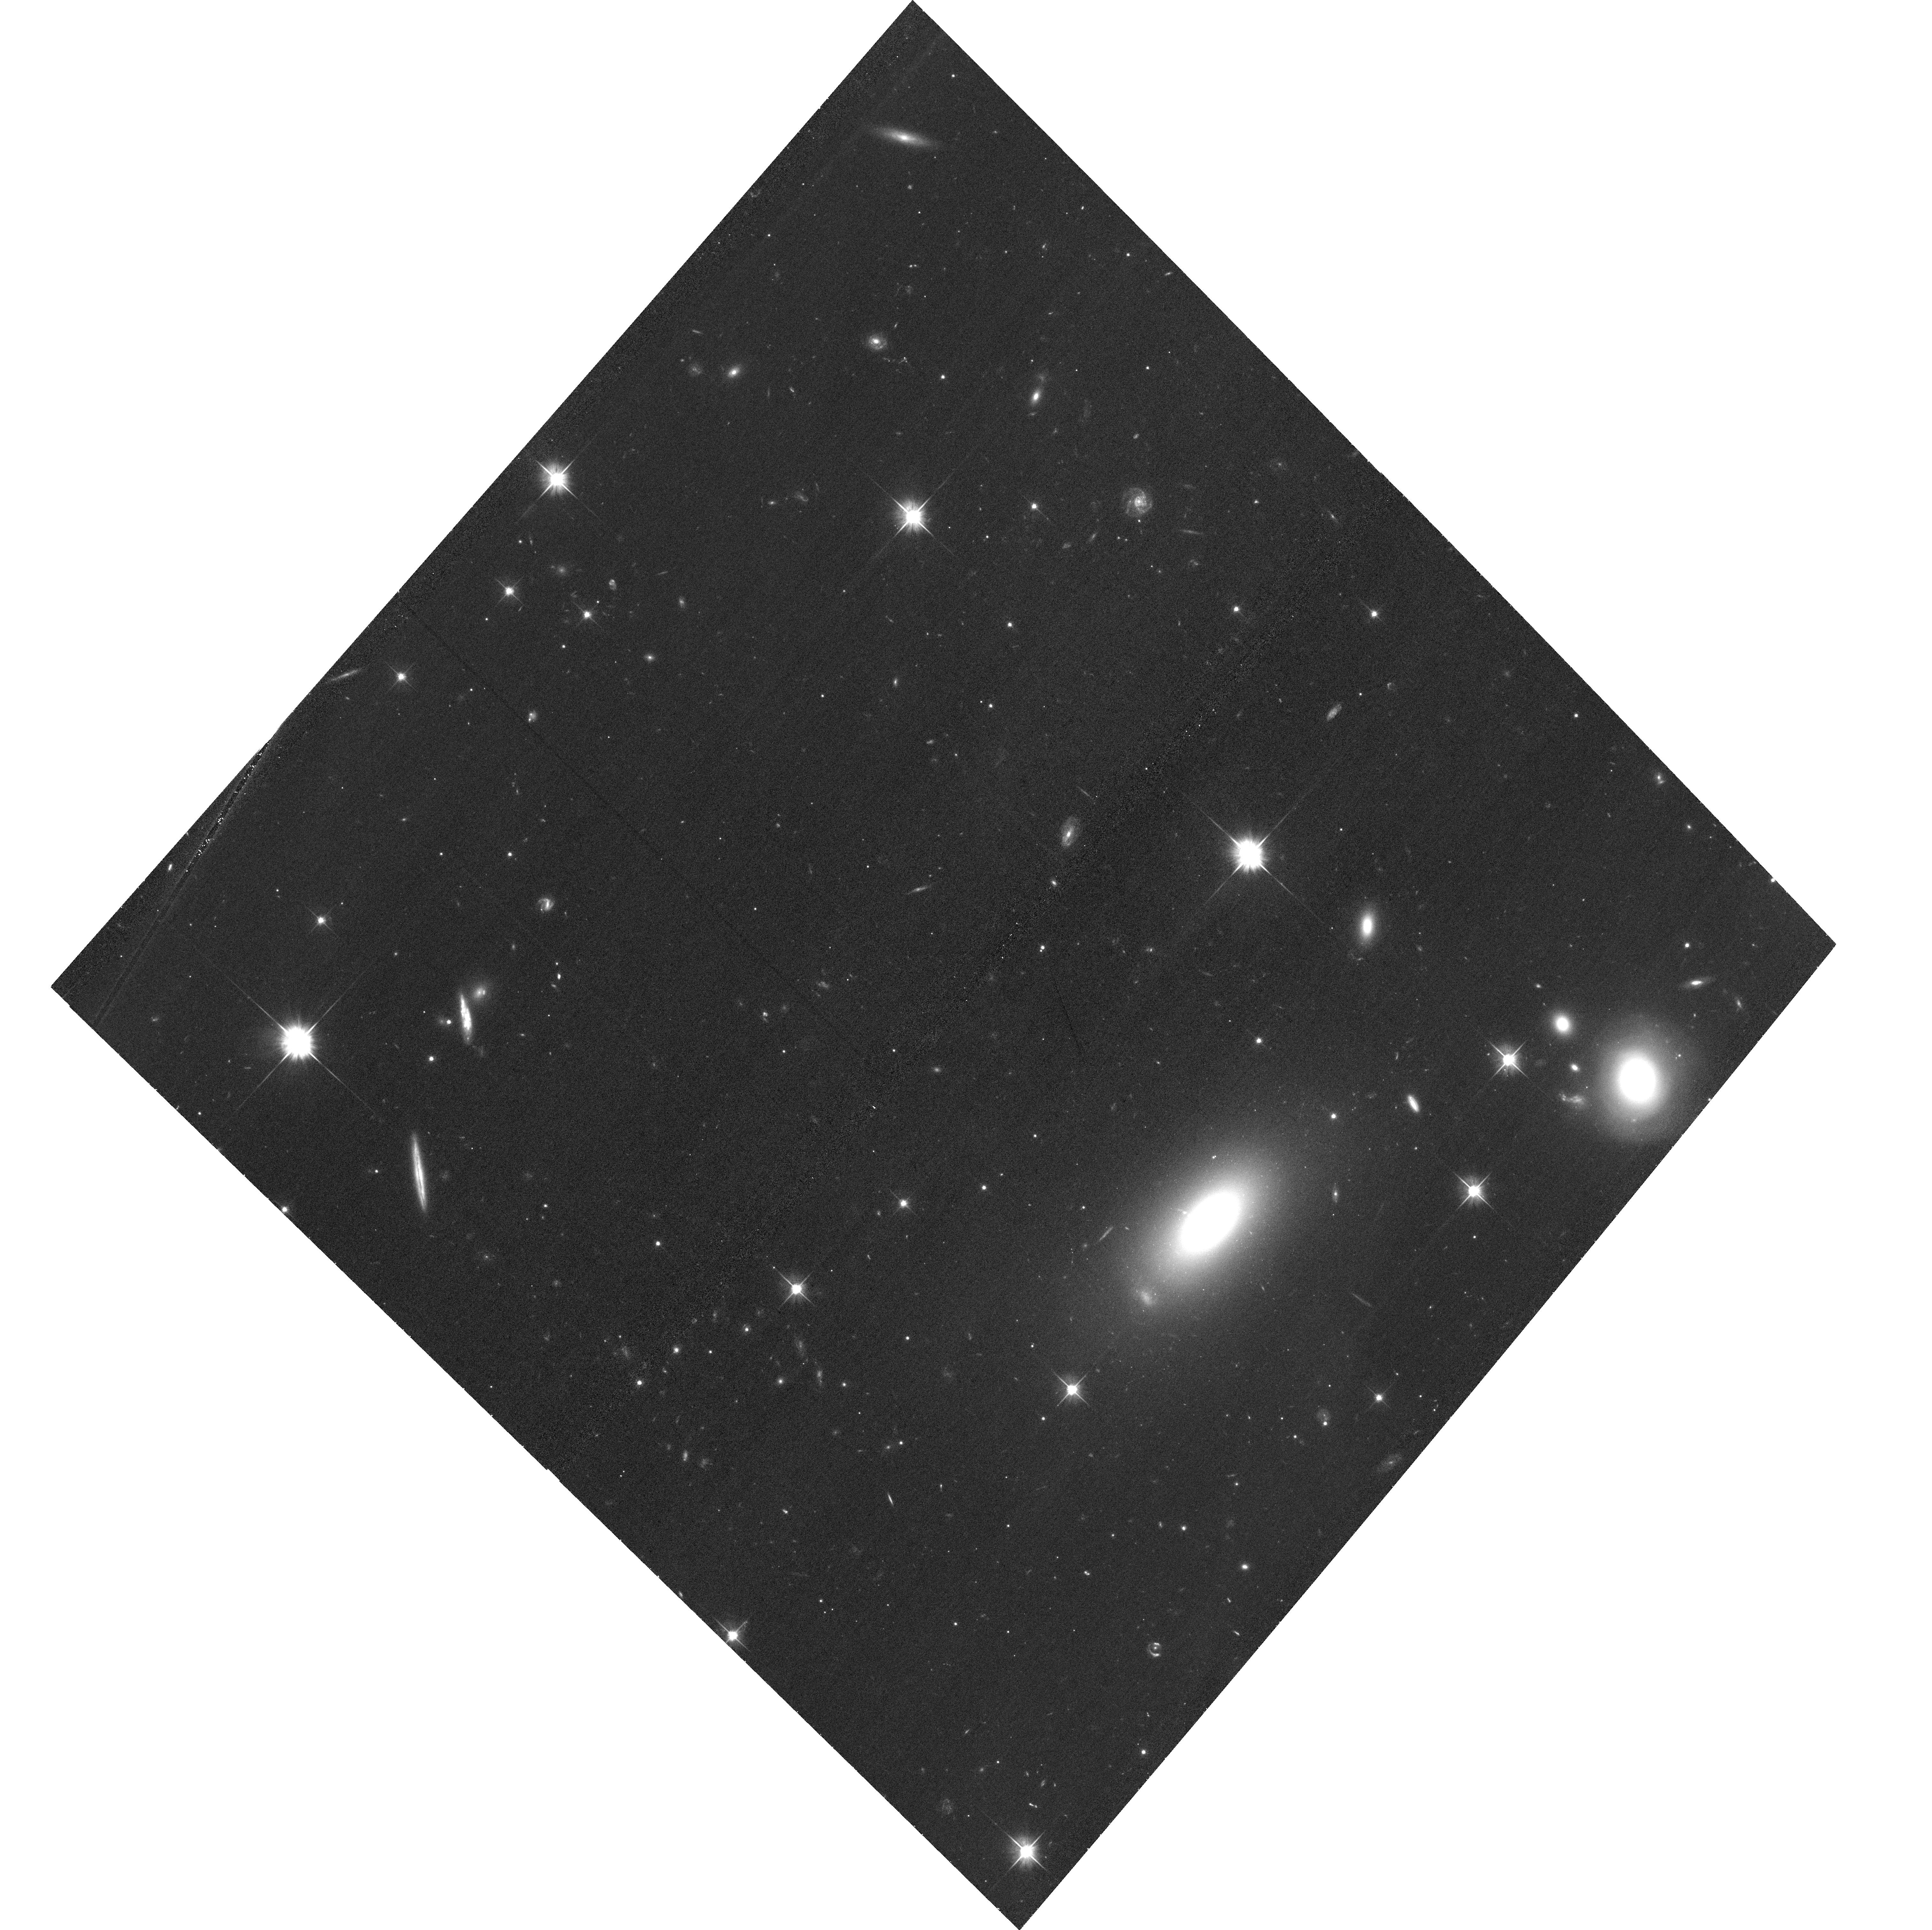
Target: 4C00.58
Instrument: ACS/WFC
Filter: F606W
Exposure: 32 min
Observation ID: hst_15495_01_acs_wfc_f606w_jdvv01

An HST proper-motion and spectral study of the optical jet in 4C +00.58 (PI: Meyer, Eileen T)

We have recently discovered a remarkably detailed optical jet in the nearby radio galaxy 4C 00.58, which we consider a 'moderate power' hybrid-source analog to the archetypal jets M87 and 3C 273. The unusual 'X-shaped' large-scale radio morphology of this source is thought to be the result of a recent merger-induced reorientation, and the jet displays a remarkable series of 'cannonball' ejections clearly detected in radio through X-rays. The clarity of the optical features and nearness of the source make it an ideal target for a prospective HST proper-motions study. Previous HST proper-motion studies which revealed superluminal motions in M87 and 3C 264 relied on archival WFPC2 observations and long observing baselines. With the high astrometric precision possible with an all-ACS/WFC imaging study, we can reach 0.5c accuracy with a time baseline of 4 years, requiring only a single additional orbit in cycles 24 and 26, in combination with our existing ACS/WFC imaging from 2015. We also request complimentary near-UV observations (WFC3/UVIS F225W) in order to map the spectral evolution of the knots and hotspot and allow better constraints on the emission mechanisms and physical parameters in the jet.